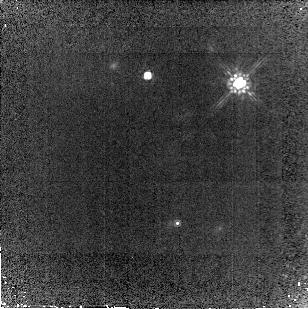
Target: NGC1850
Instrument: NICMOS/NIC2
Filter: F160W
Exposure: 29 min
Observation ID: n99g01030

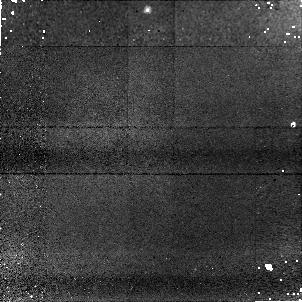
Target: NGC1850
Instrument: NICMOS/NIC1
Filter: F090M
Exposure: 30 min
Observation ID: n99g01010

NICMOS SMOV - 2Gyro PSF-test (PI: Arribas, Santiago)

This proposal is mainly aimed at analysing the NICMOS PSF under 2-gyro operations. This will be mainly done via NIC1 observations, though back up NIC2 observations are also implemented. The stability of the PSF will be studied at two different time scales, with relatively long (~450sec) and short (5 sec) exposures. The selected object, NGC1850, is a star cluster which has been previously observed with NICMOS during SMOV3b. By observing a cluster we will be able to measure several stars at once and, a part from the PSF characterization, it will allow us to obtain the plate scale, field rotation, and field distortion.